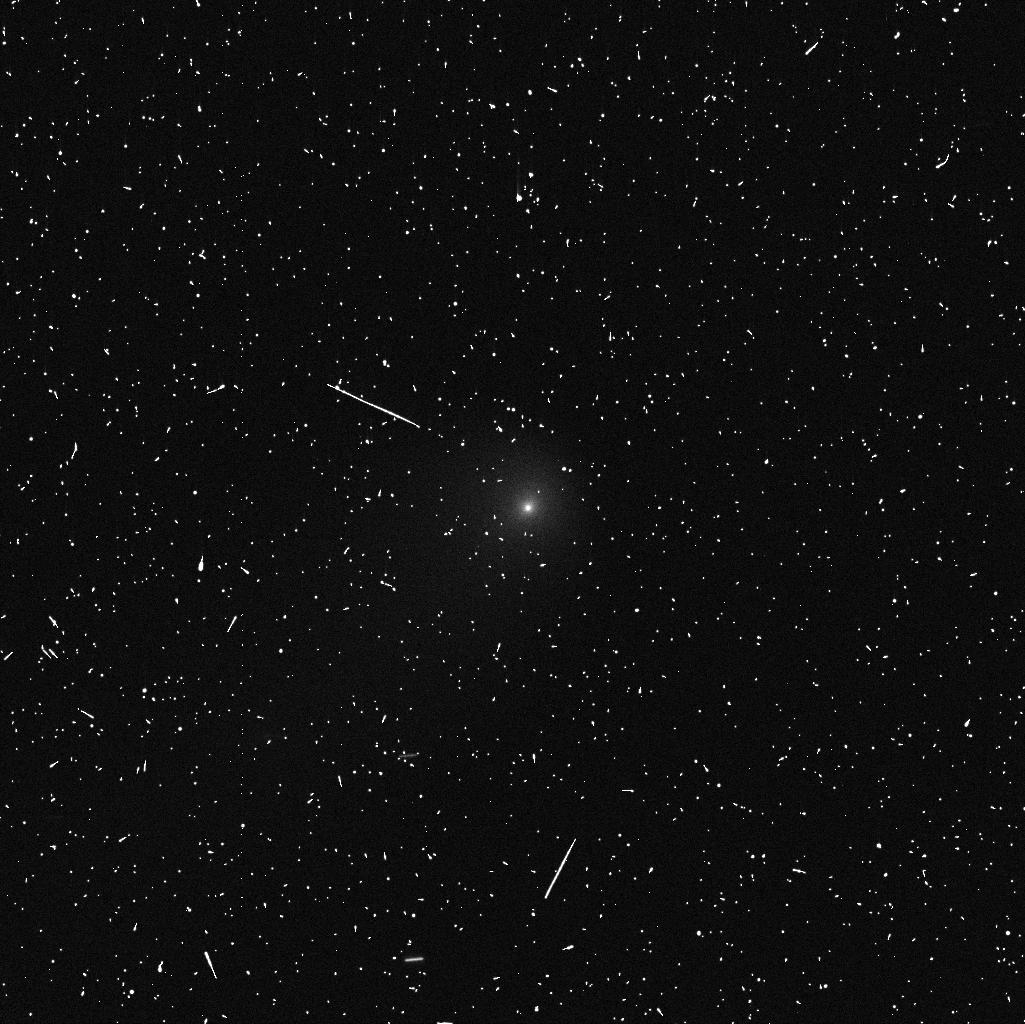
Target: ISON
Instrument: WFC3/UVIS
Filter: F438W
Exposure: 5 min
Observation ID: ic7303raq

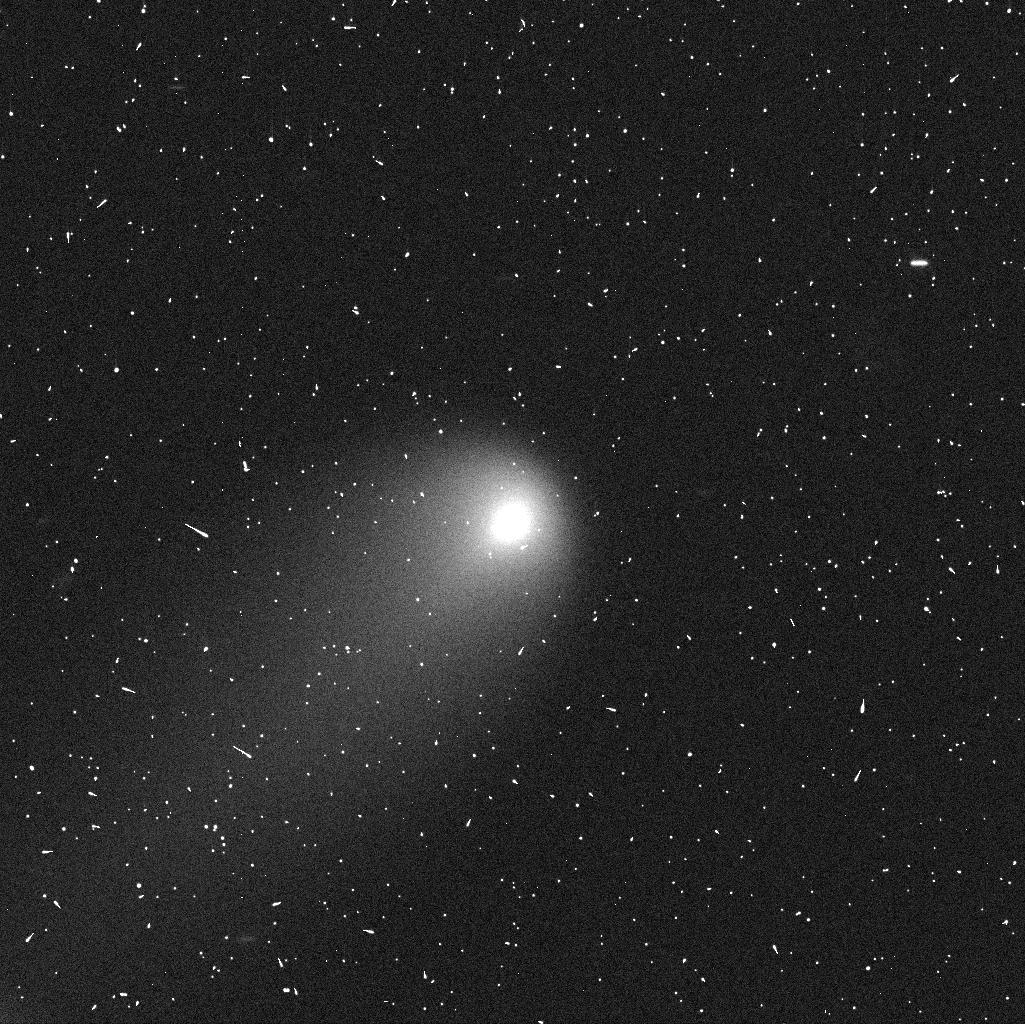
Target: ISON
Instrument: WFC3/UVIS
Filter: F606W
Exposure: 5 min
Observation ID: ic7302pjq

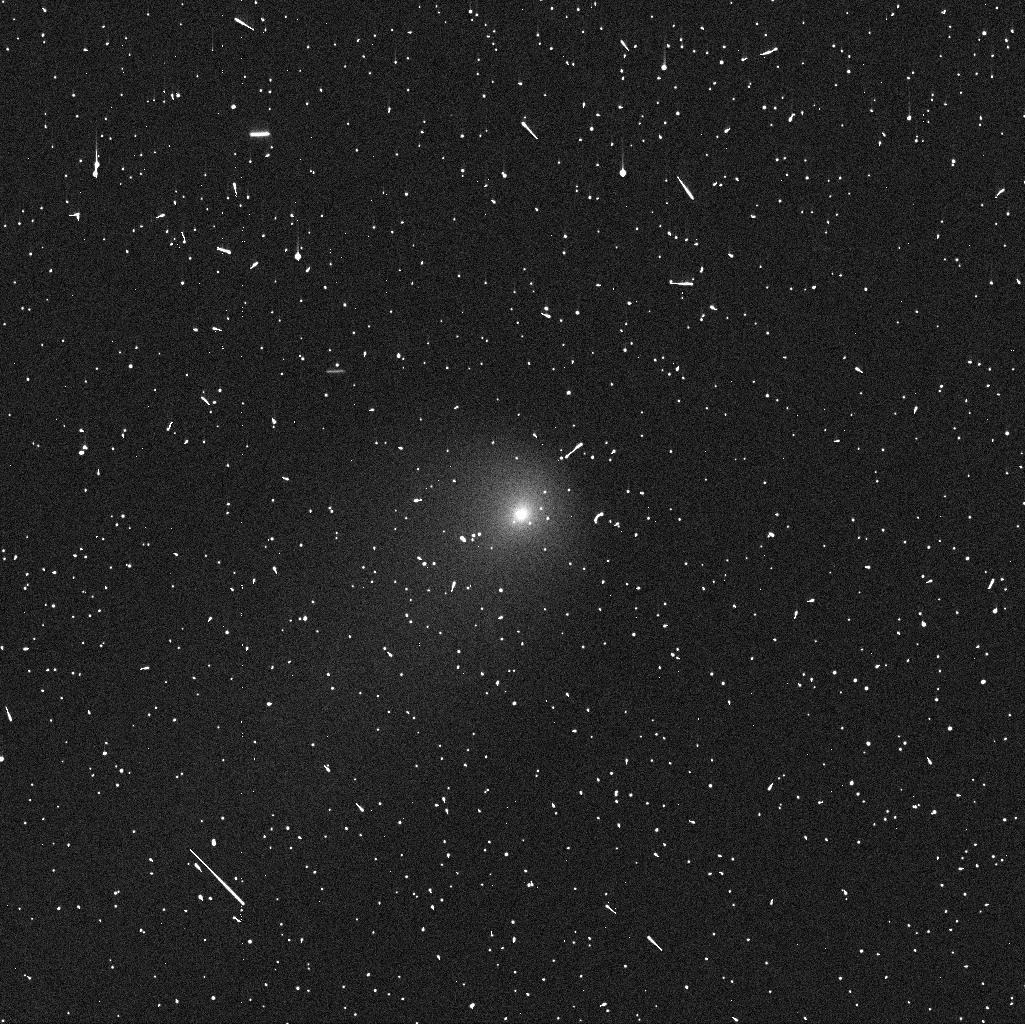
Target: ISON
Instrument: WFC3/UVIS
Filter: F438W
Exposure: 5 min
Observation ID: ic7301ovq

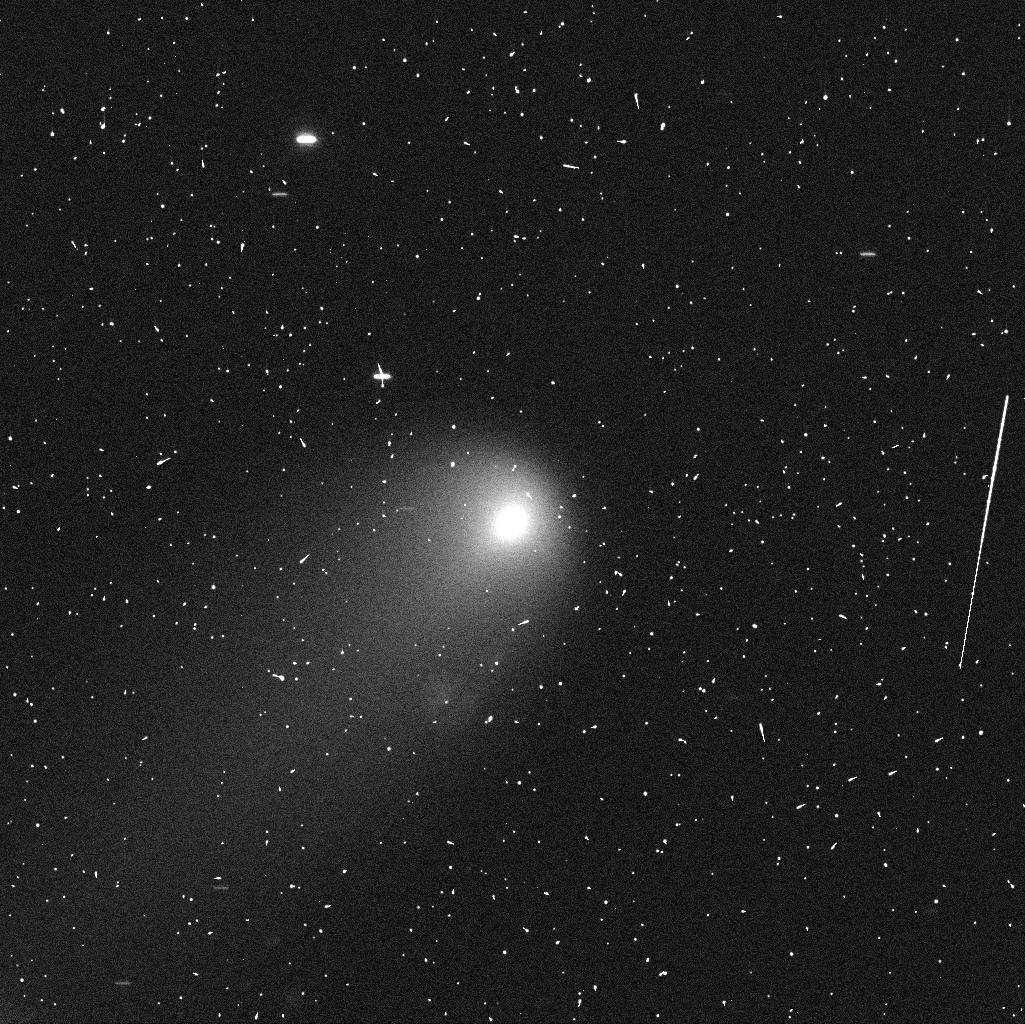
Target: ISON
Instrument: WFC3/UVIS
Filter: F606W
Exposure: 5 min
Observation ID: ic7301opq

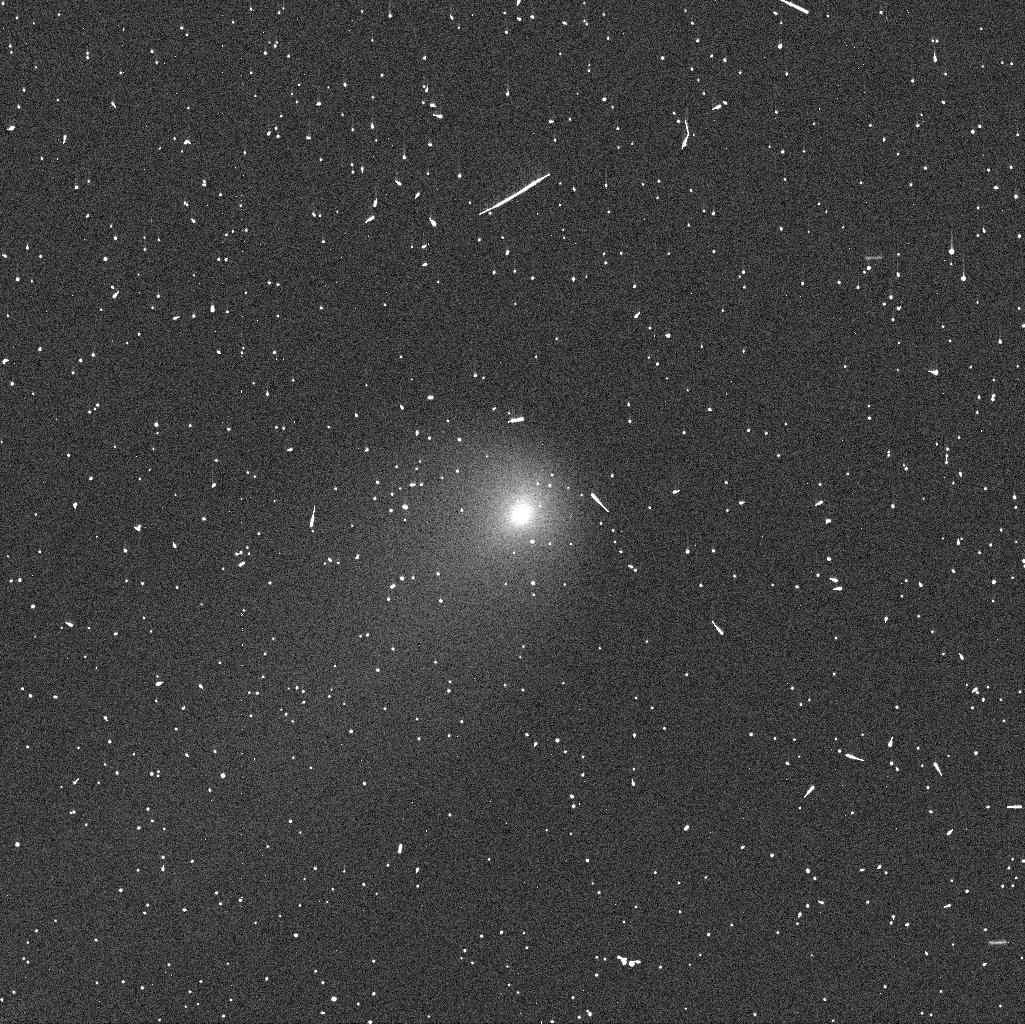
Target: ISON
Instrument: WFC3/UVIS
Filter: F438W
Exposure: 5 min
Observation ID: ic7302pmq

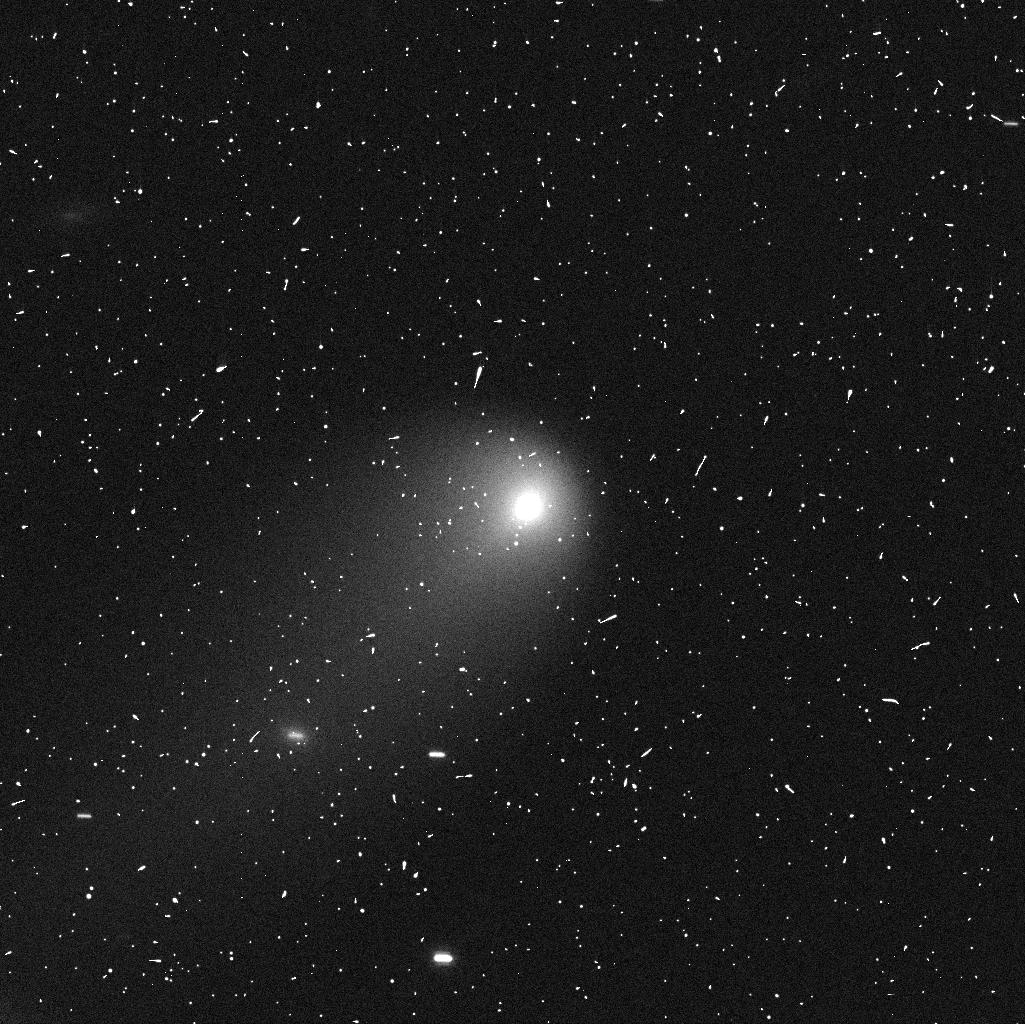
Target: ISON
Instrument: WFC3/UVIS
Filter: F606W
Exposure: 5 min
Observation ID: ic7303r8q

The First Pre-Perihelion Nucleus Size Measurement of a Sungrazing Comet, C/2012 S1 {ISON} (PI: Li, Jian-Yang)

Comet ISON (C/2012 S1), potentially on its first sojourn into the inner-solar system, will pass within two solar radii of the Sun's surface at perihelion. It presents us with a unique opportunity to study the properties of an Oort Cloud comet and to characterize evolutionary changes in the nucleus as it experiences the extraordinary and rapid change in its thermal and dynamical environment. Measuring the pre-perihelion size of the nucleus is fundamental to characterizing these changes. We propose to measure the nuclear size of Comet ISON as early as possible, particularly before the onset of water sublimation in early summer. An early nuclear size measurement enables or enhances the science returns of many future observations of this comet, and improves our predictions for its survivability and possible outcomes from the perihelion passage, greatly benefiting observation planning. Potentially contemporaneous observations with Herschel Space Telescope allow for the measurement of the nuclear albedo, further strengthening our proposed observations.